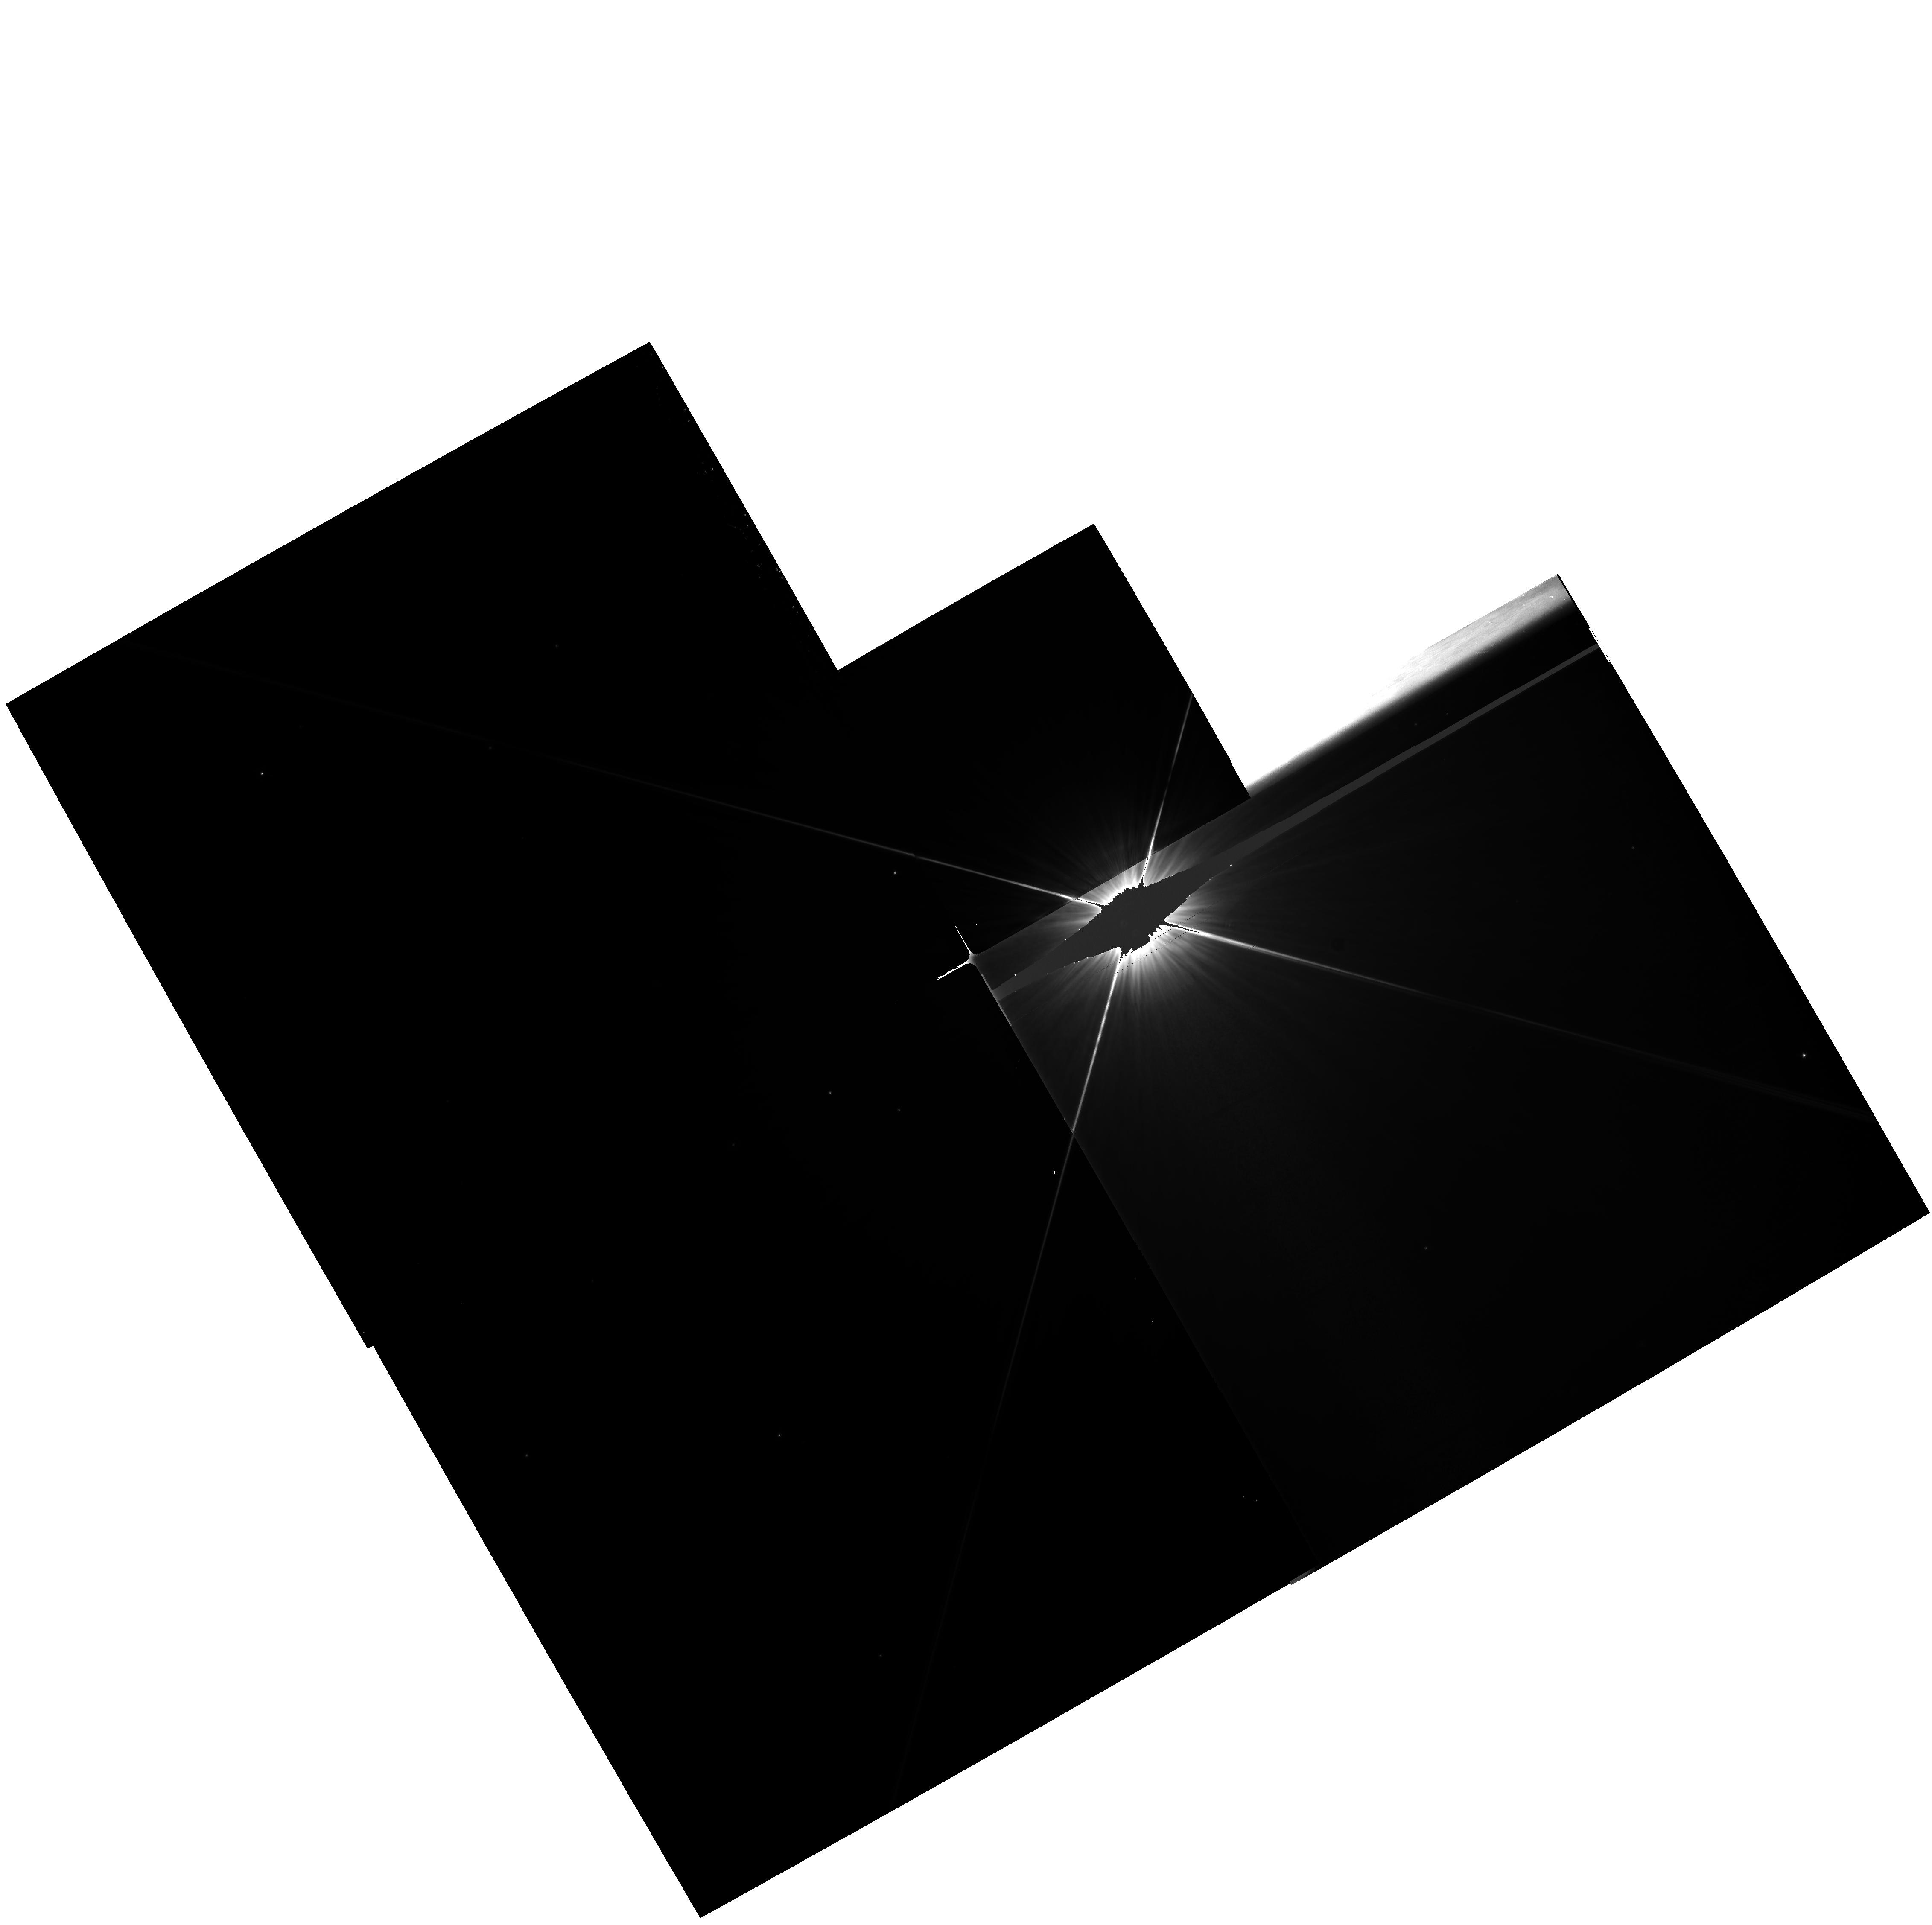
Target: HD50241
Instrument: WFPC2/PC
Filter: F555W
Exposure: 22 min
Observation ID: hst_6058_04_wfpc2_pc_f555w_u2pn04

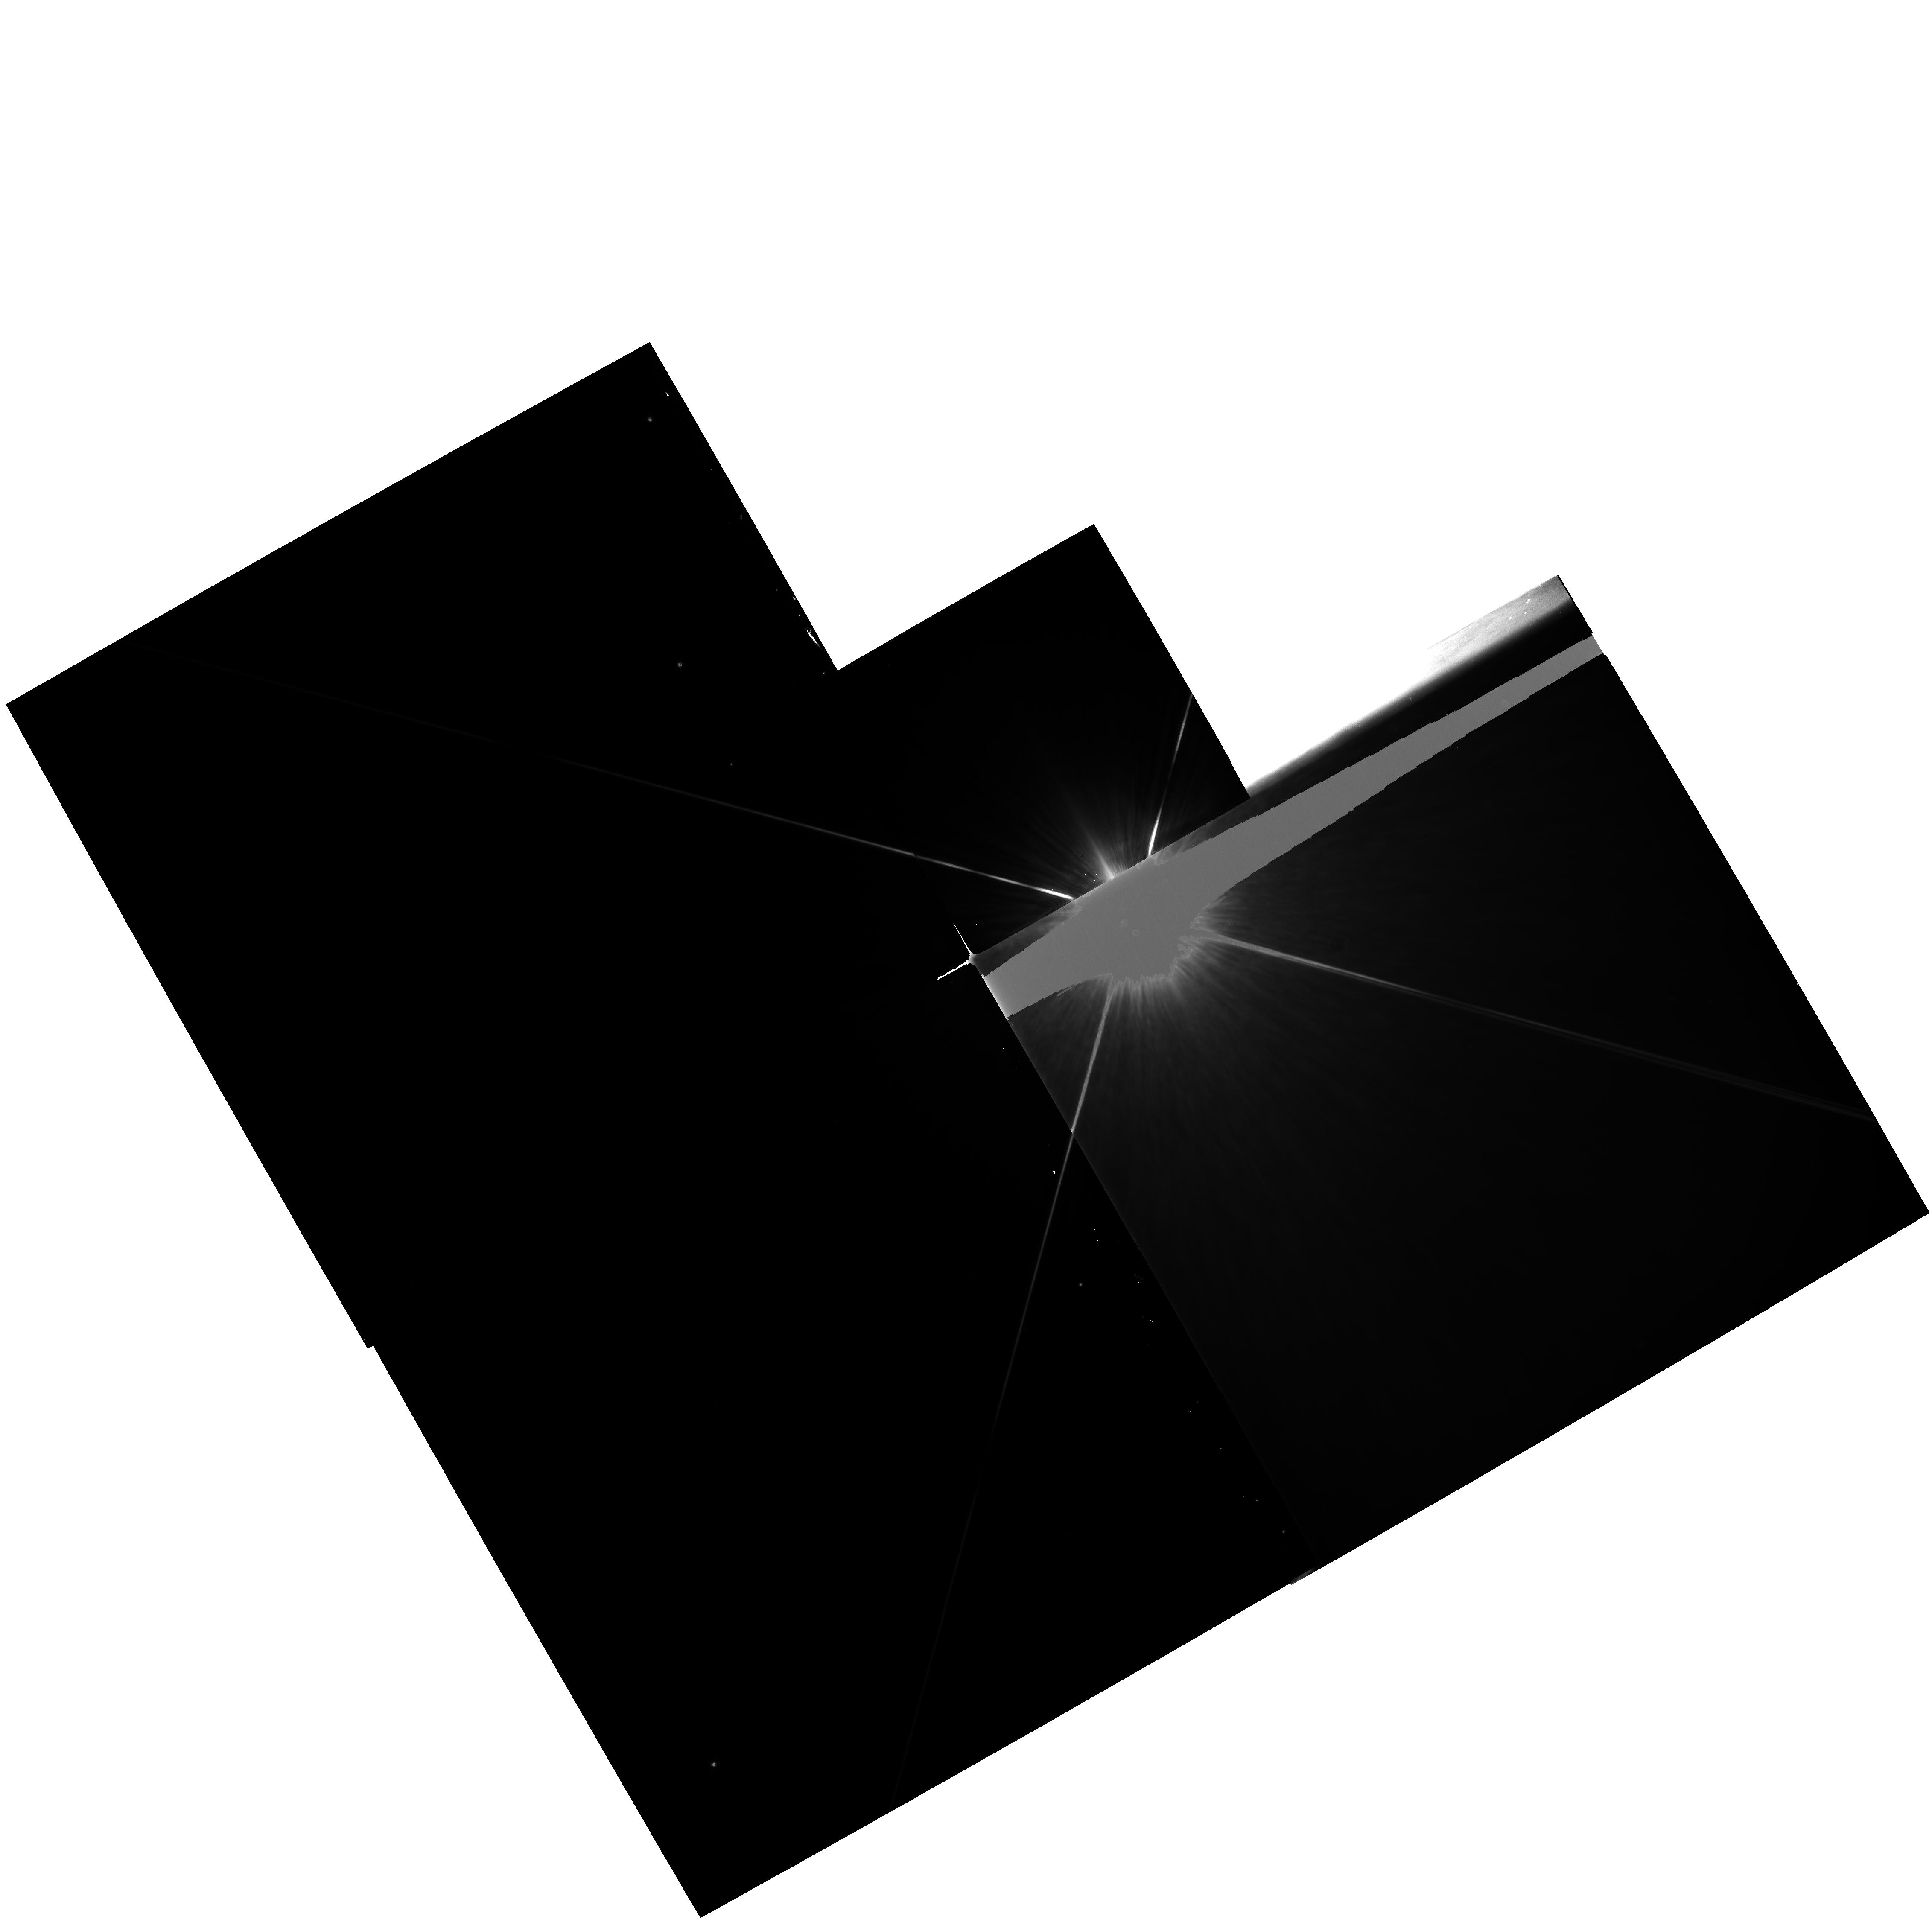
Target: HD39060
Instrument: WFPC2/PC
Filter: F675W
Exposure: 20 min
Observation ID: hst_6058_03_wfpc2_pc_f675w_u2pn03

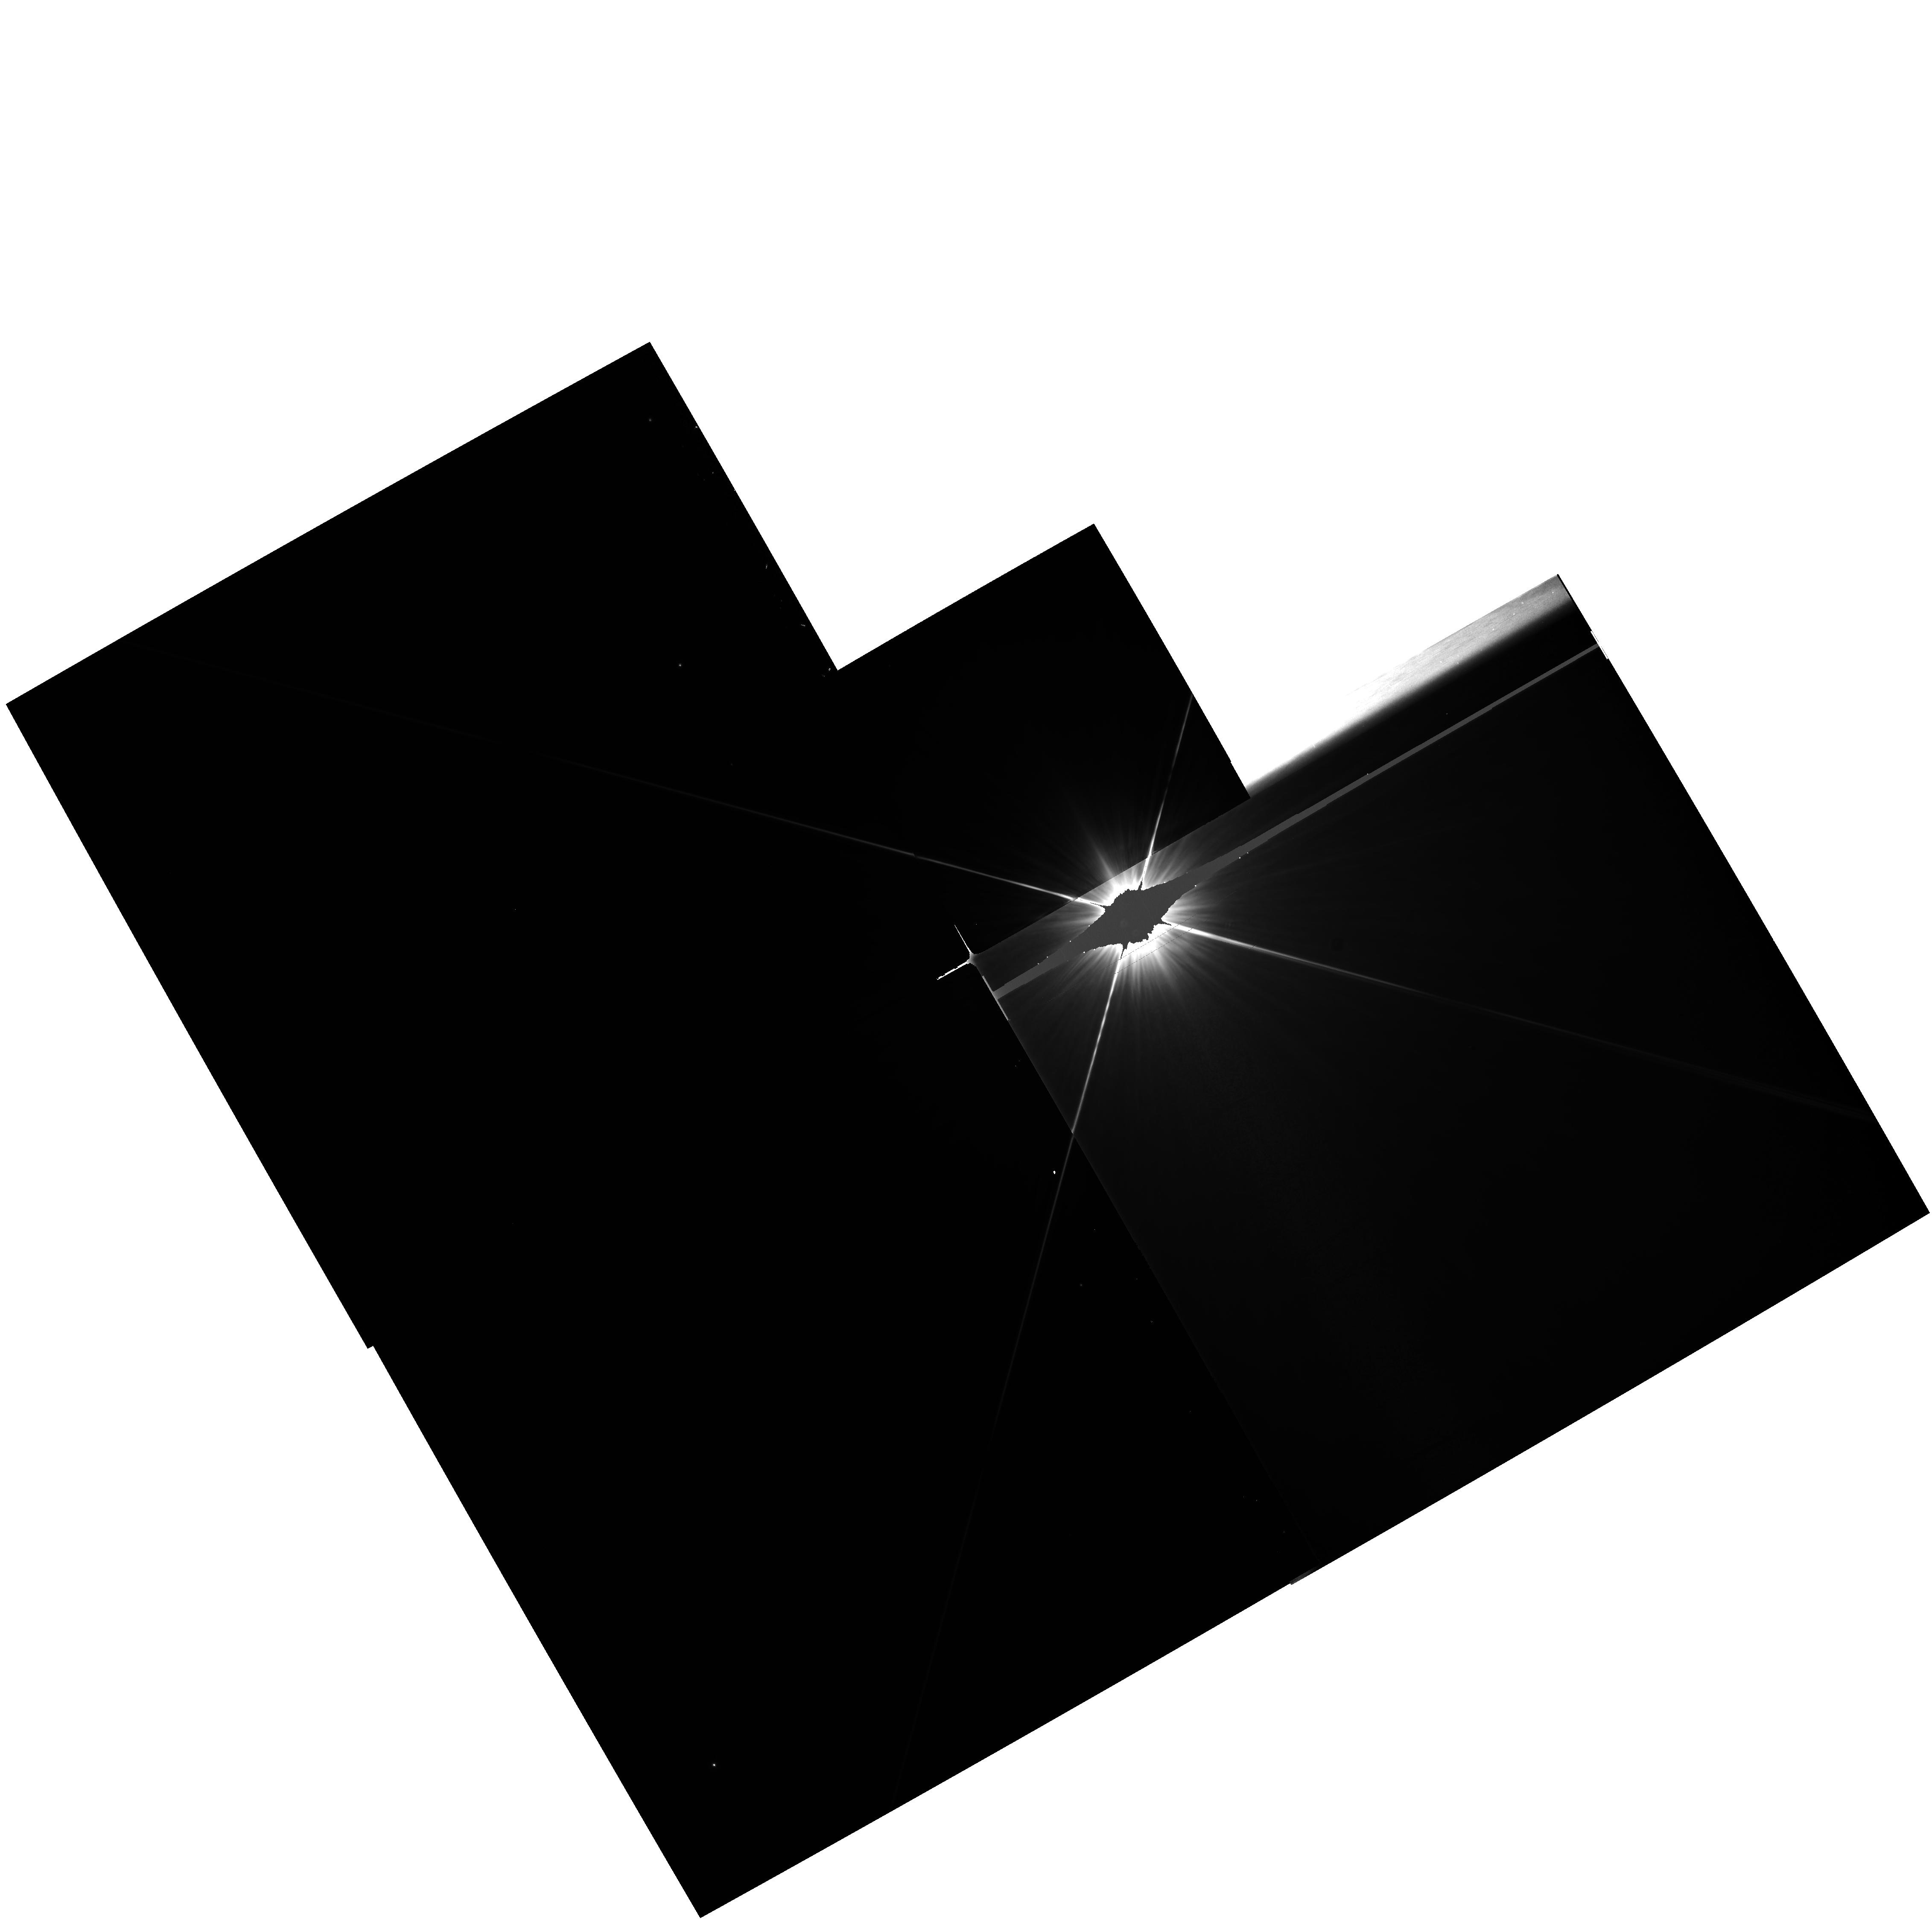
Target: HD39060
Instrument: WFPC2/PC
Filter: F555W
Exposure: 22 min
Observation ID: hst_6058_03_wfpc2_pc_f555w_u2pn03

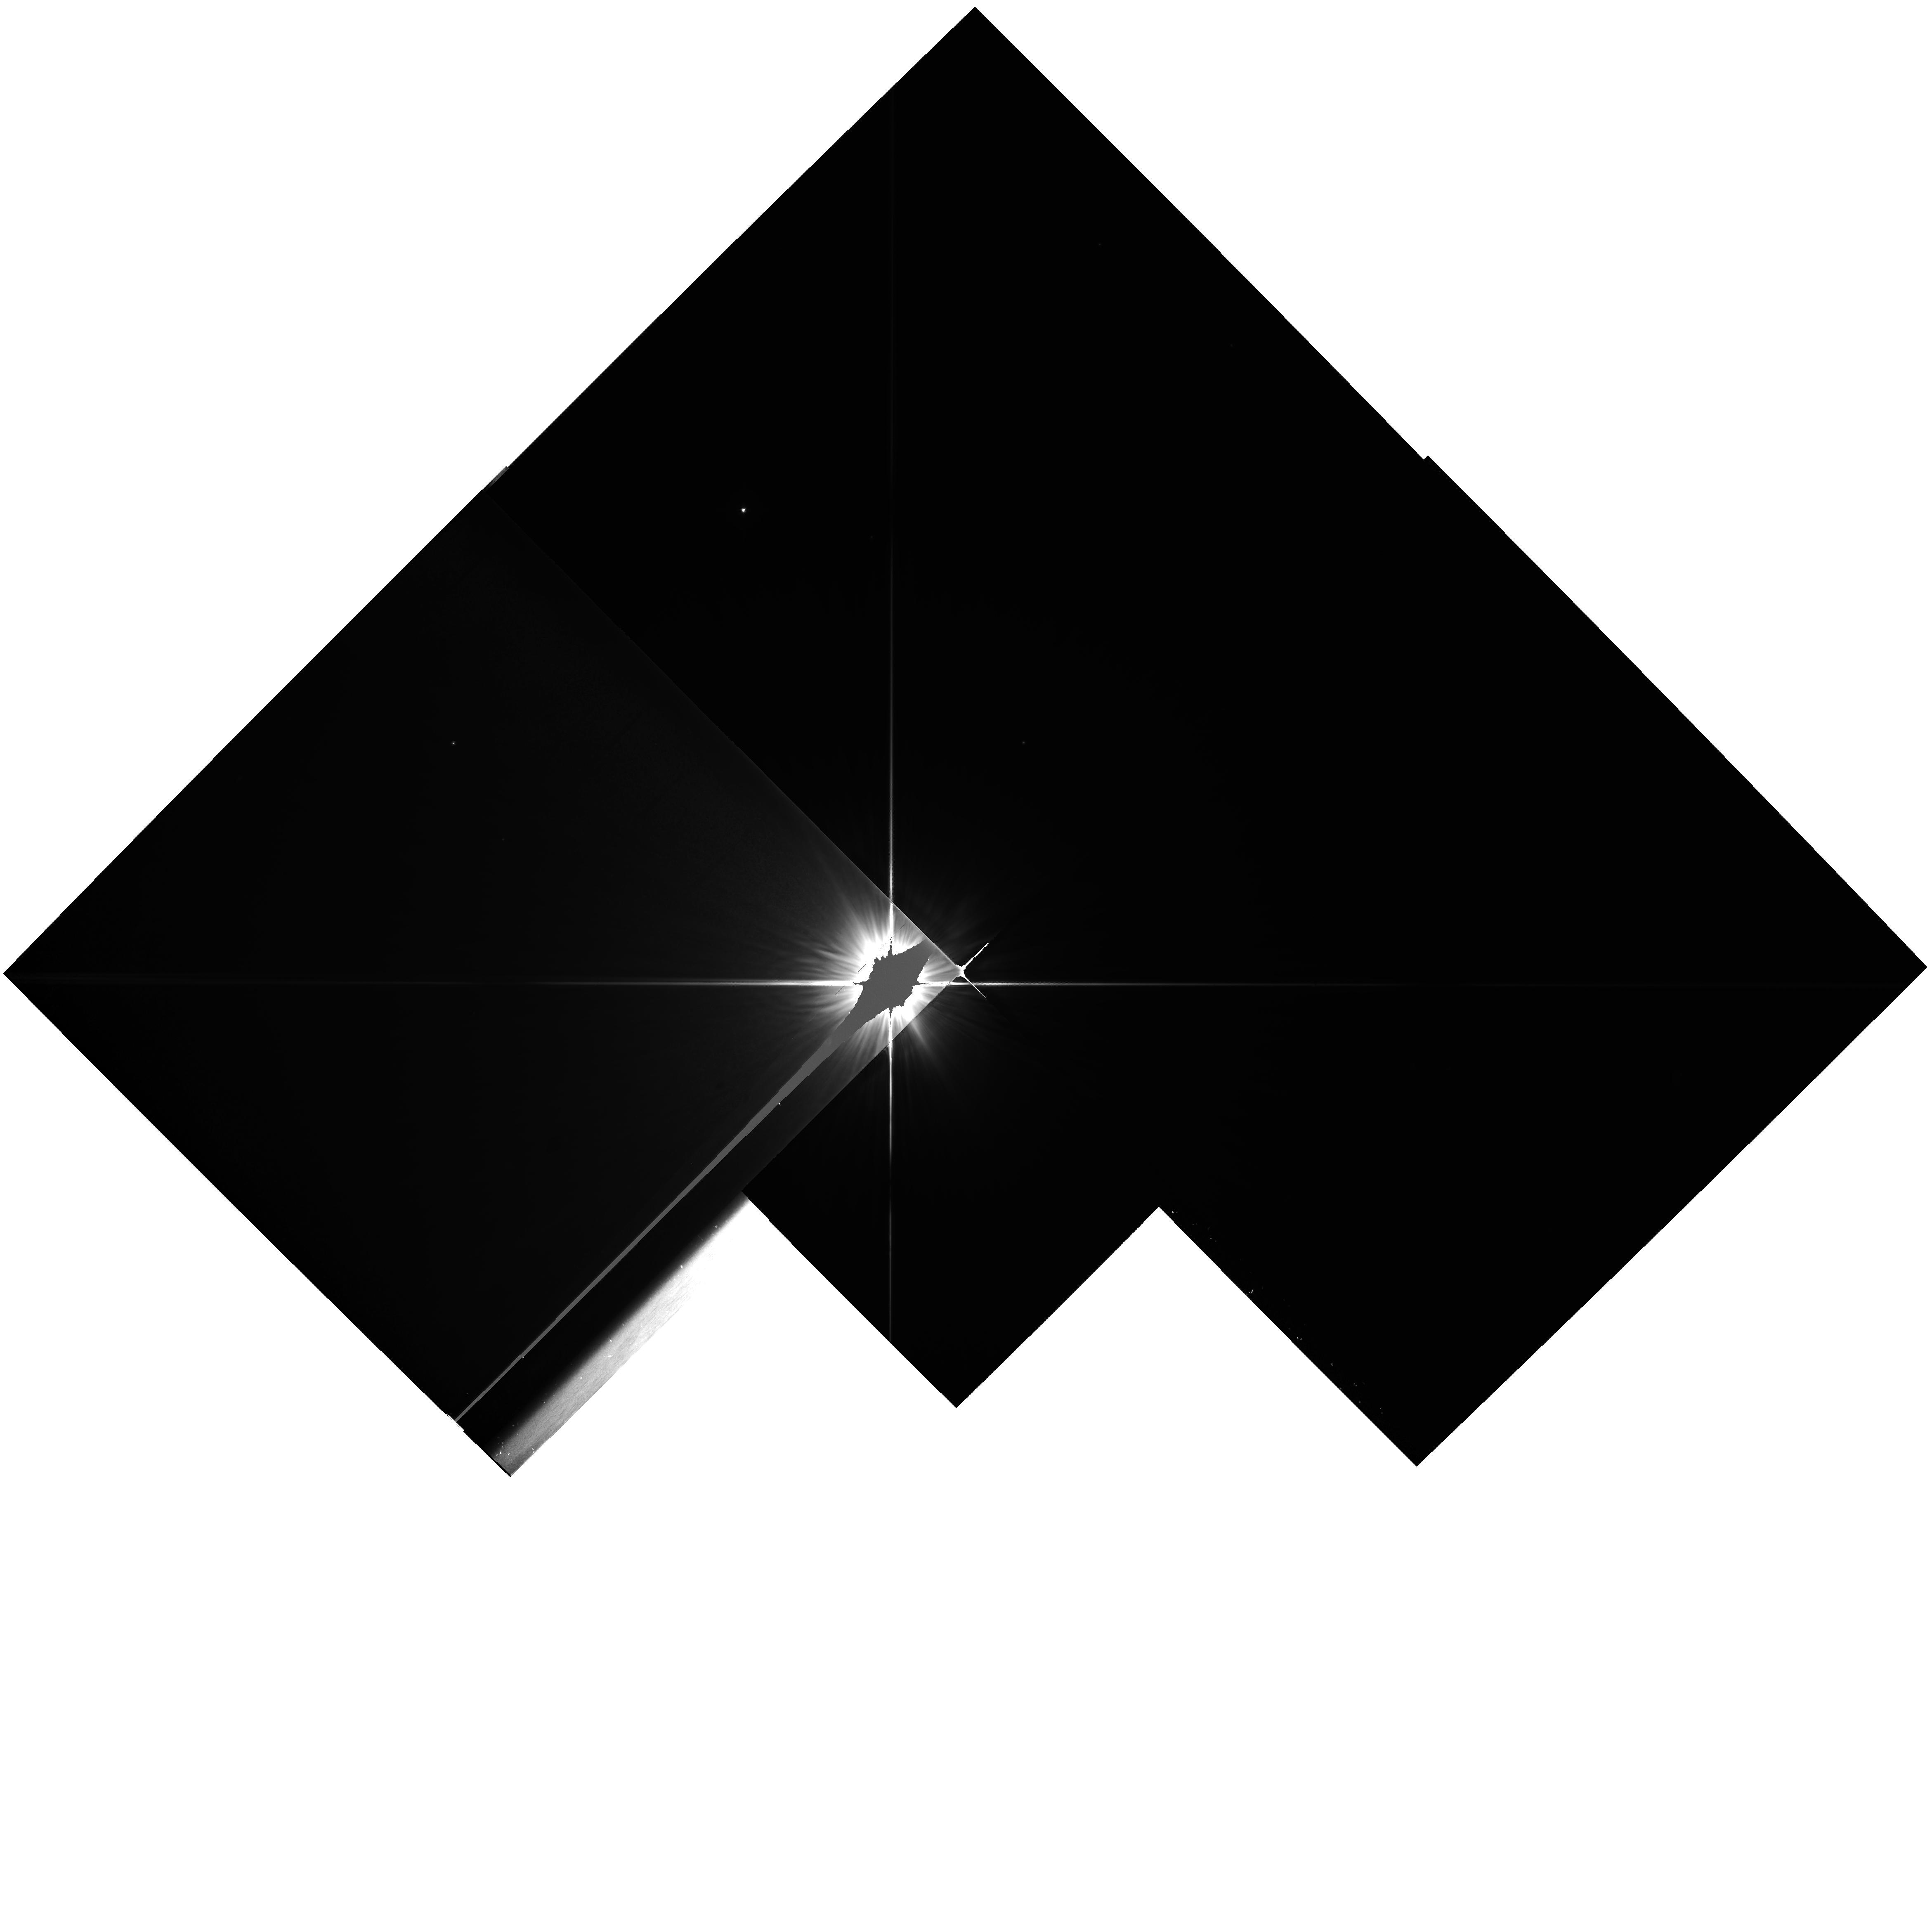
Target: HD39060
Instrument: WFPC2/PC
Filter: F555W
Exposure: 22 min
Observation ID: hst_6058_01_wfpc2_pc_f555w_u2pn01

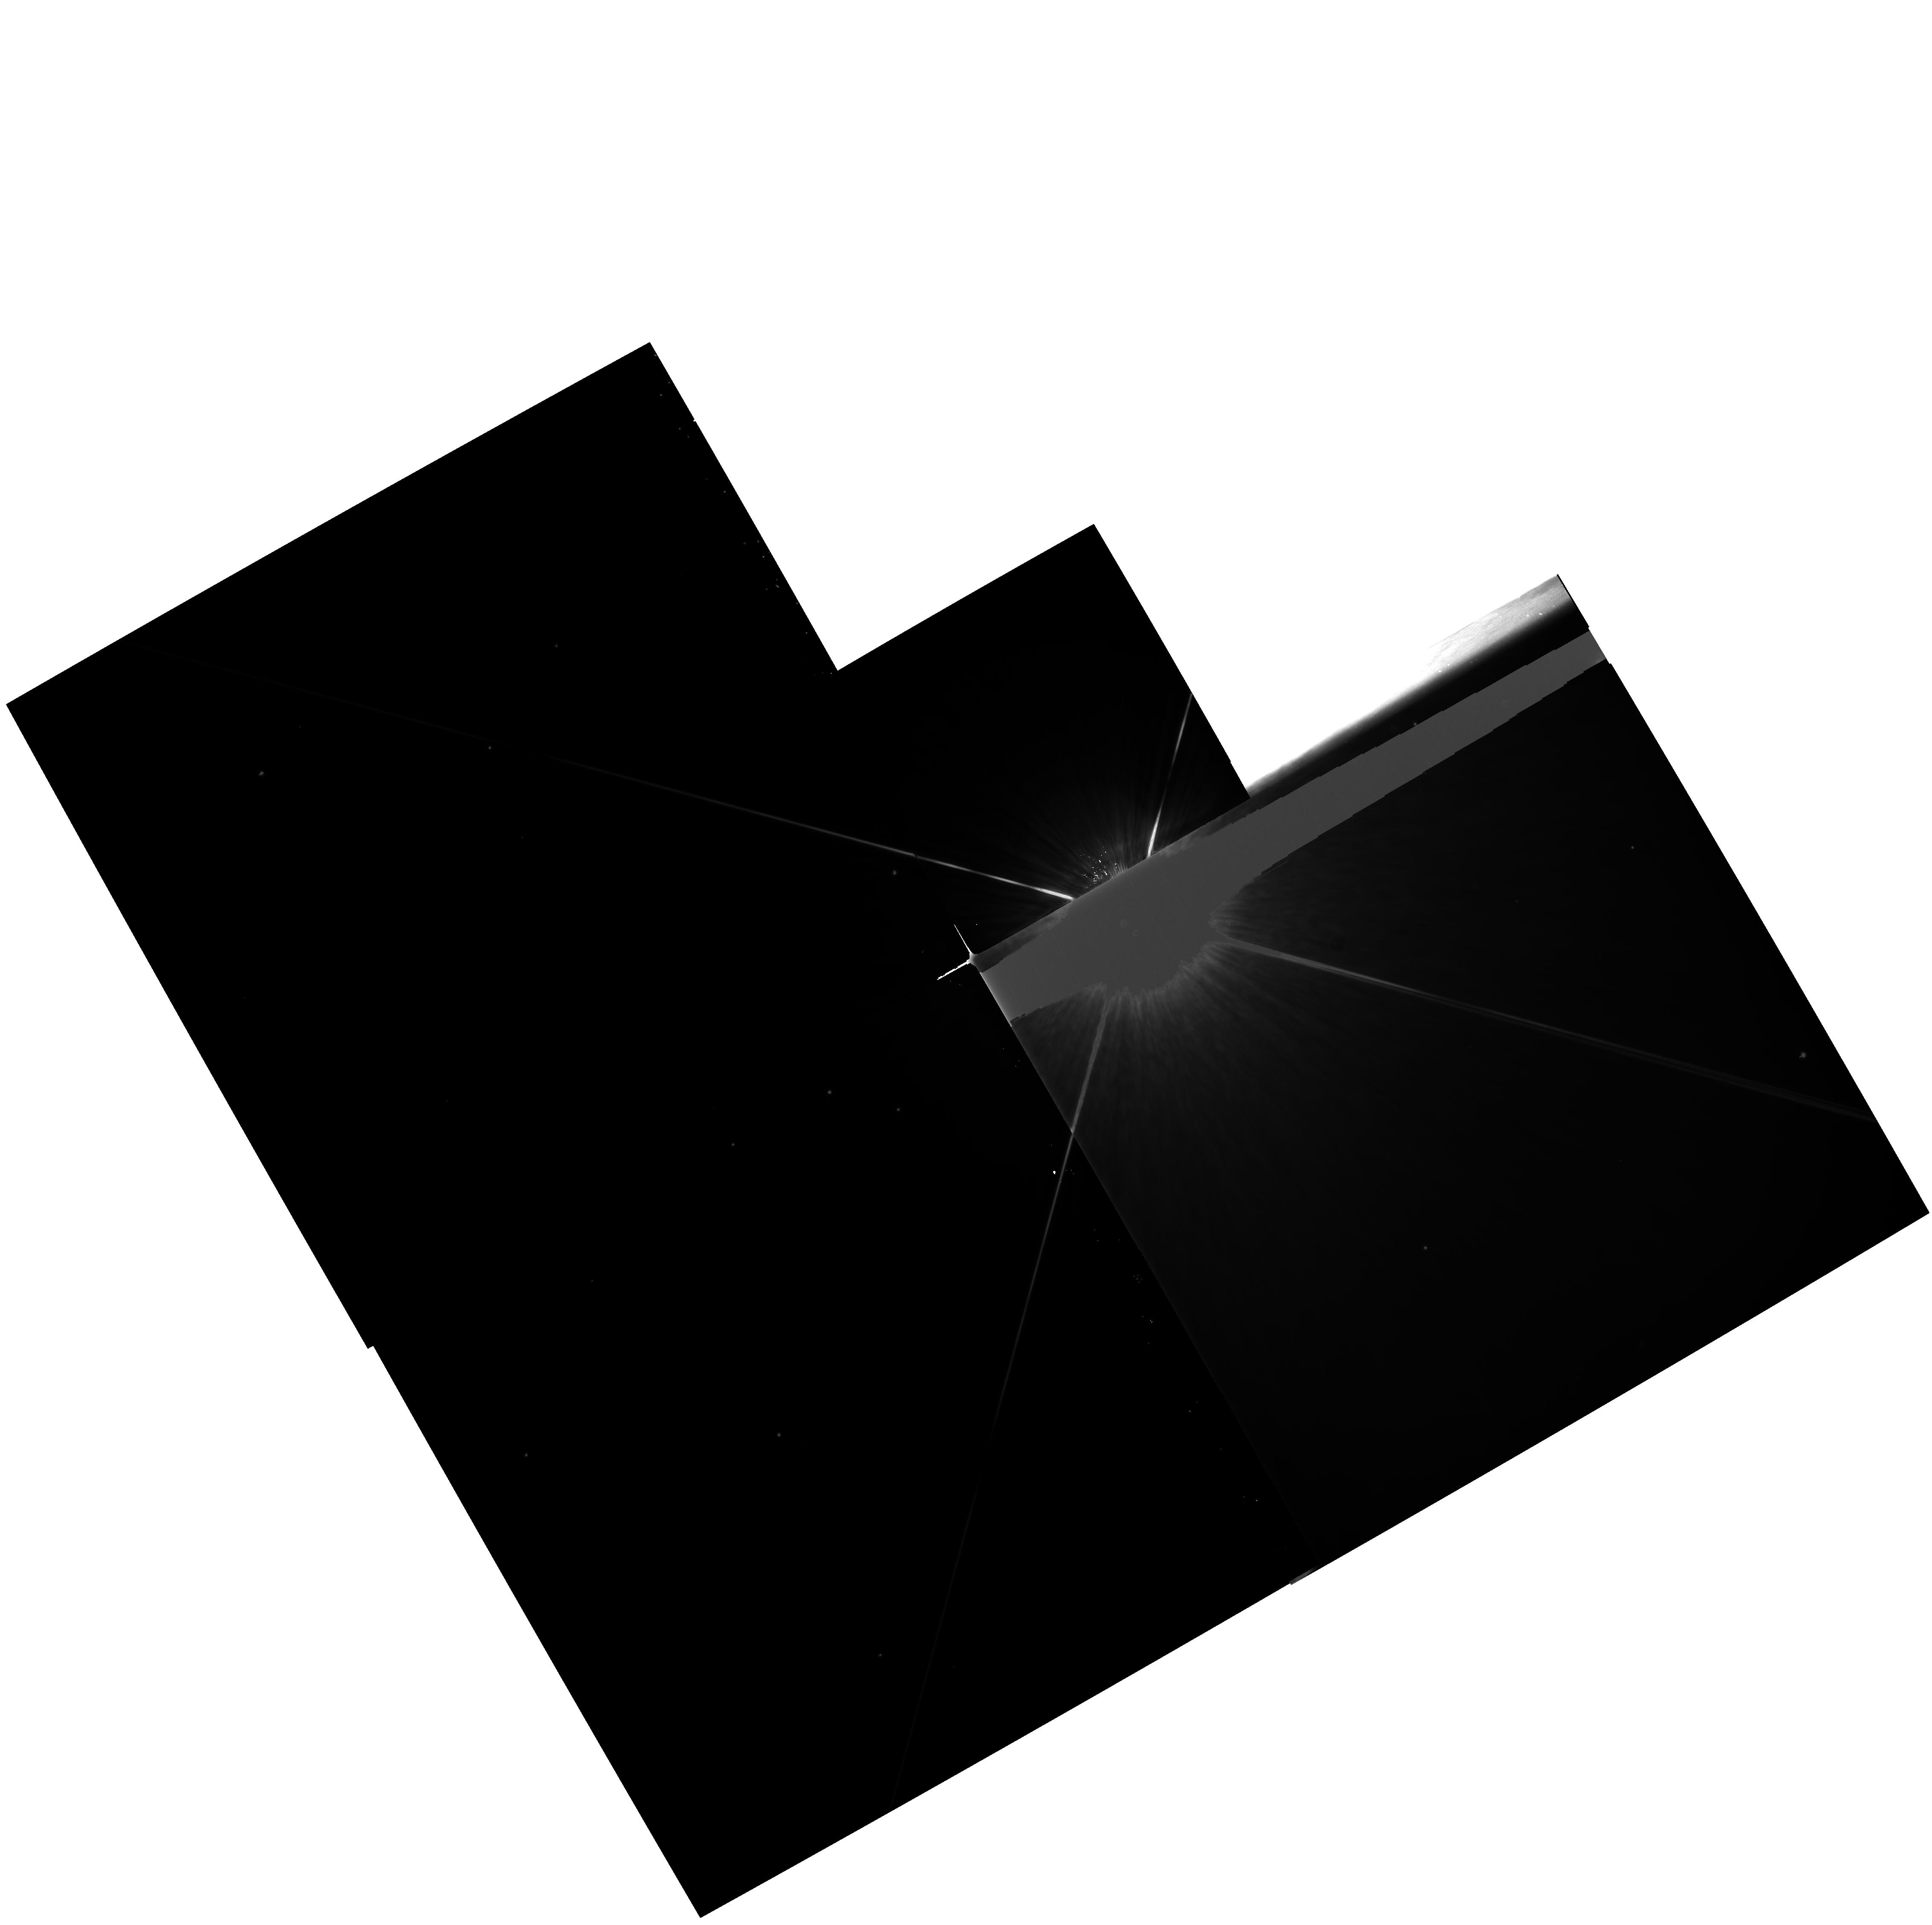
Target: HD50241
Instrument: WFPC2/PC
Filter: F675W
Exposure: 20 min
Observation ID: hst_6058_04_wfpc2_pc_f675w_u2pn04

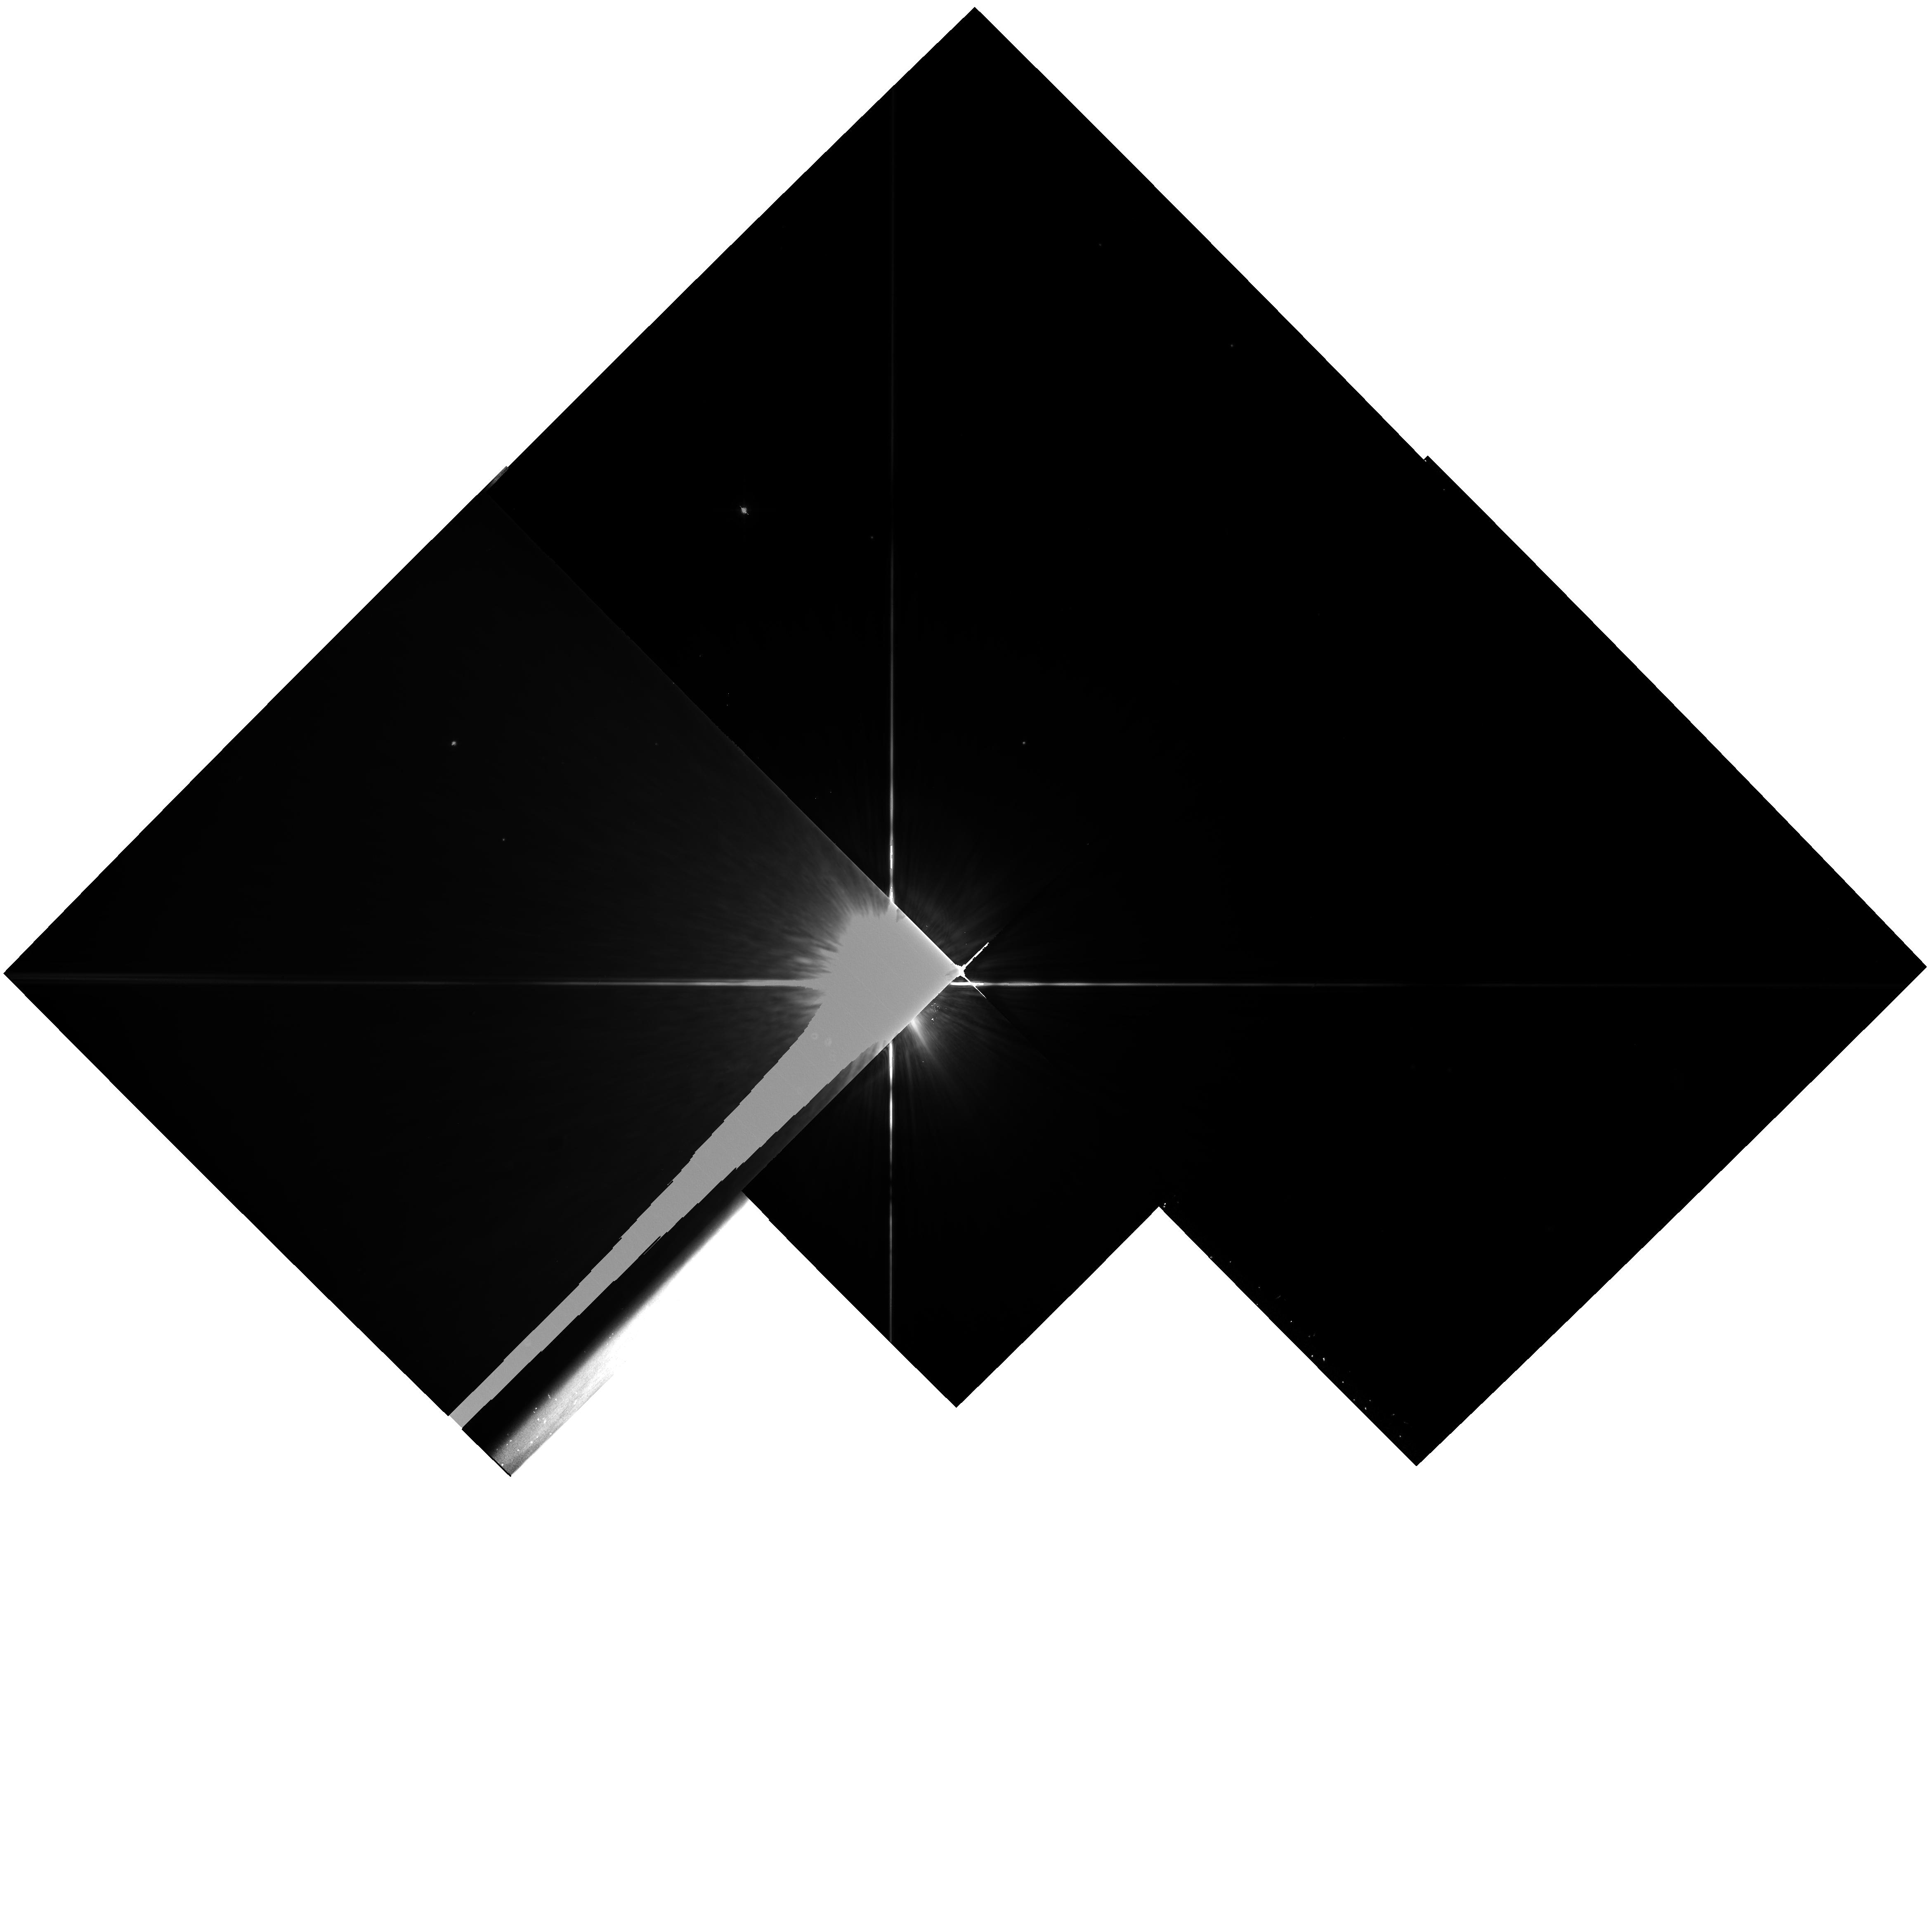
Target: HD39060
Instrument: WFPC2/PC
Filter: F675W
Exposure: 20 min
Observation ID: hst_6058_01_wfpc2_pc_f675w_u2pn01

DIRECT IMAGING OF A CIRCUMSTELLAR DISK: BETA-PICTORIS, A CASE STUDY (PI: Schultz, Alfred B.)

We propose to employ the unique imaging capabilities of WFPC2 onboard HST to obtain high resolution PC1 images of the dust disk about Beta Pictoris. Our goal is to obtain accurate photometry of the disk and to investigate the reported morphology (gaps) and variable disk thickness. The diffraction limited image resolution of WFPC2 will provide information needed to delineate more clearly the optical properties and size distribution of the circumstellar dust. The Beta Pic circumstellar disk currently represents our best candidate for an extrasolar proto-planetary system or possibly a massive Kuiper Belt. It is the only circumstellar disk that is detectable with optical imaging techniques. Due to the large differences in brightness between the central star (V ~3.9) and the disk (V ~16 mag/sq. arcsec), it is only possible to obtain ground-based resolution with a coronagraph. We propose to position the core of the stellar PSF for Beta Pic in WF3, isolating the blooming and saturation from overexposure to this frame. Details of the dust disk normally masked by the extended halo of the PSF core will be revealed in the adjacent CCD frame PC1. This method of imaging the disk is only possible with WFPC2 onboard the Hubble Space Telescope. No other telescope has this imaging capability.